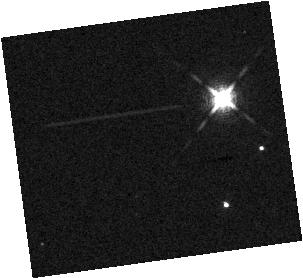
Target: 2MASS-J12560215-1257217. Instrument: WFC3/IR. Filter: F132N. Exposure: 17 min. Observation ID: hst_15197_01_wfc3_ir_f132n_idky01

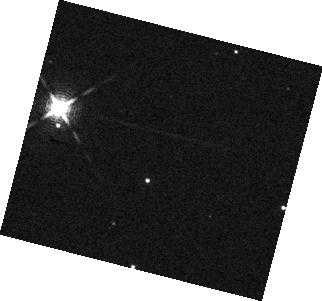
Target: GSC-06214-00210. Instrument: WFC3/IR. Filter: F132N. Exposure: 7 min. Observation ID: hst_15197_13_wfc3_ir_f132n_idky13

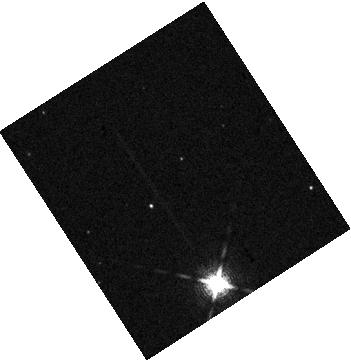
Target: ROXS42B. Instrument: WFC3/IR. Filter: F132N. Exposure: 7 min. Observation ID: hst_15197_07_wfc3_ir_f132n_idky07

Rotation Periods and Cloud Dynamics of Directly Imaged Exoplanets (PI: Bowler, Brendan)

Precision photometric monitoring of brown dwarfs has shown that variability spanning a broad range of amplitudes (0.1-30%) is extremely common in the infrared. These periodic changes are likely caused by rotationally-modulated features produced by heterogeneous coverage of condensate clouds. Time series spectroscopy is an especially informative tool; by simultaneously probing a range of wavelengths, pressure levels, and evolving phases, this method has opened a new window into the atmospheric structure and dynamics of ultracool atmospheres. Recent observations of young brown dwarfs and planetary-mass objects indicate that high-amplitude (~10%) variability may be even more common at low surface gravities. We propose to obtain the first-ever rotational phase maps for three directly imaged exoplanets with time series WFC3/IR spectroscopy to measure the rotation, cloud structure, and atmospheric dynamics of young (2-300 Myr) giant planets. In addition, by combining projected rotational velocities from high-resolution near-infrared spectroscopy of these planets, these spectroscopic light curves will also be used to determine the first obliquity angle of an imaged exoplanet.